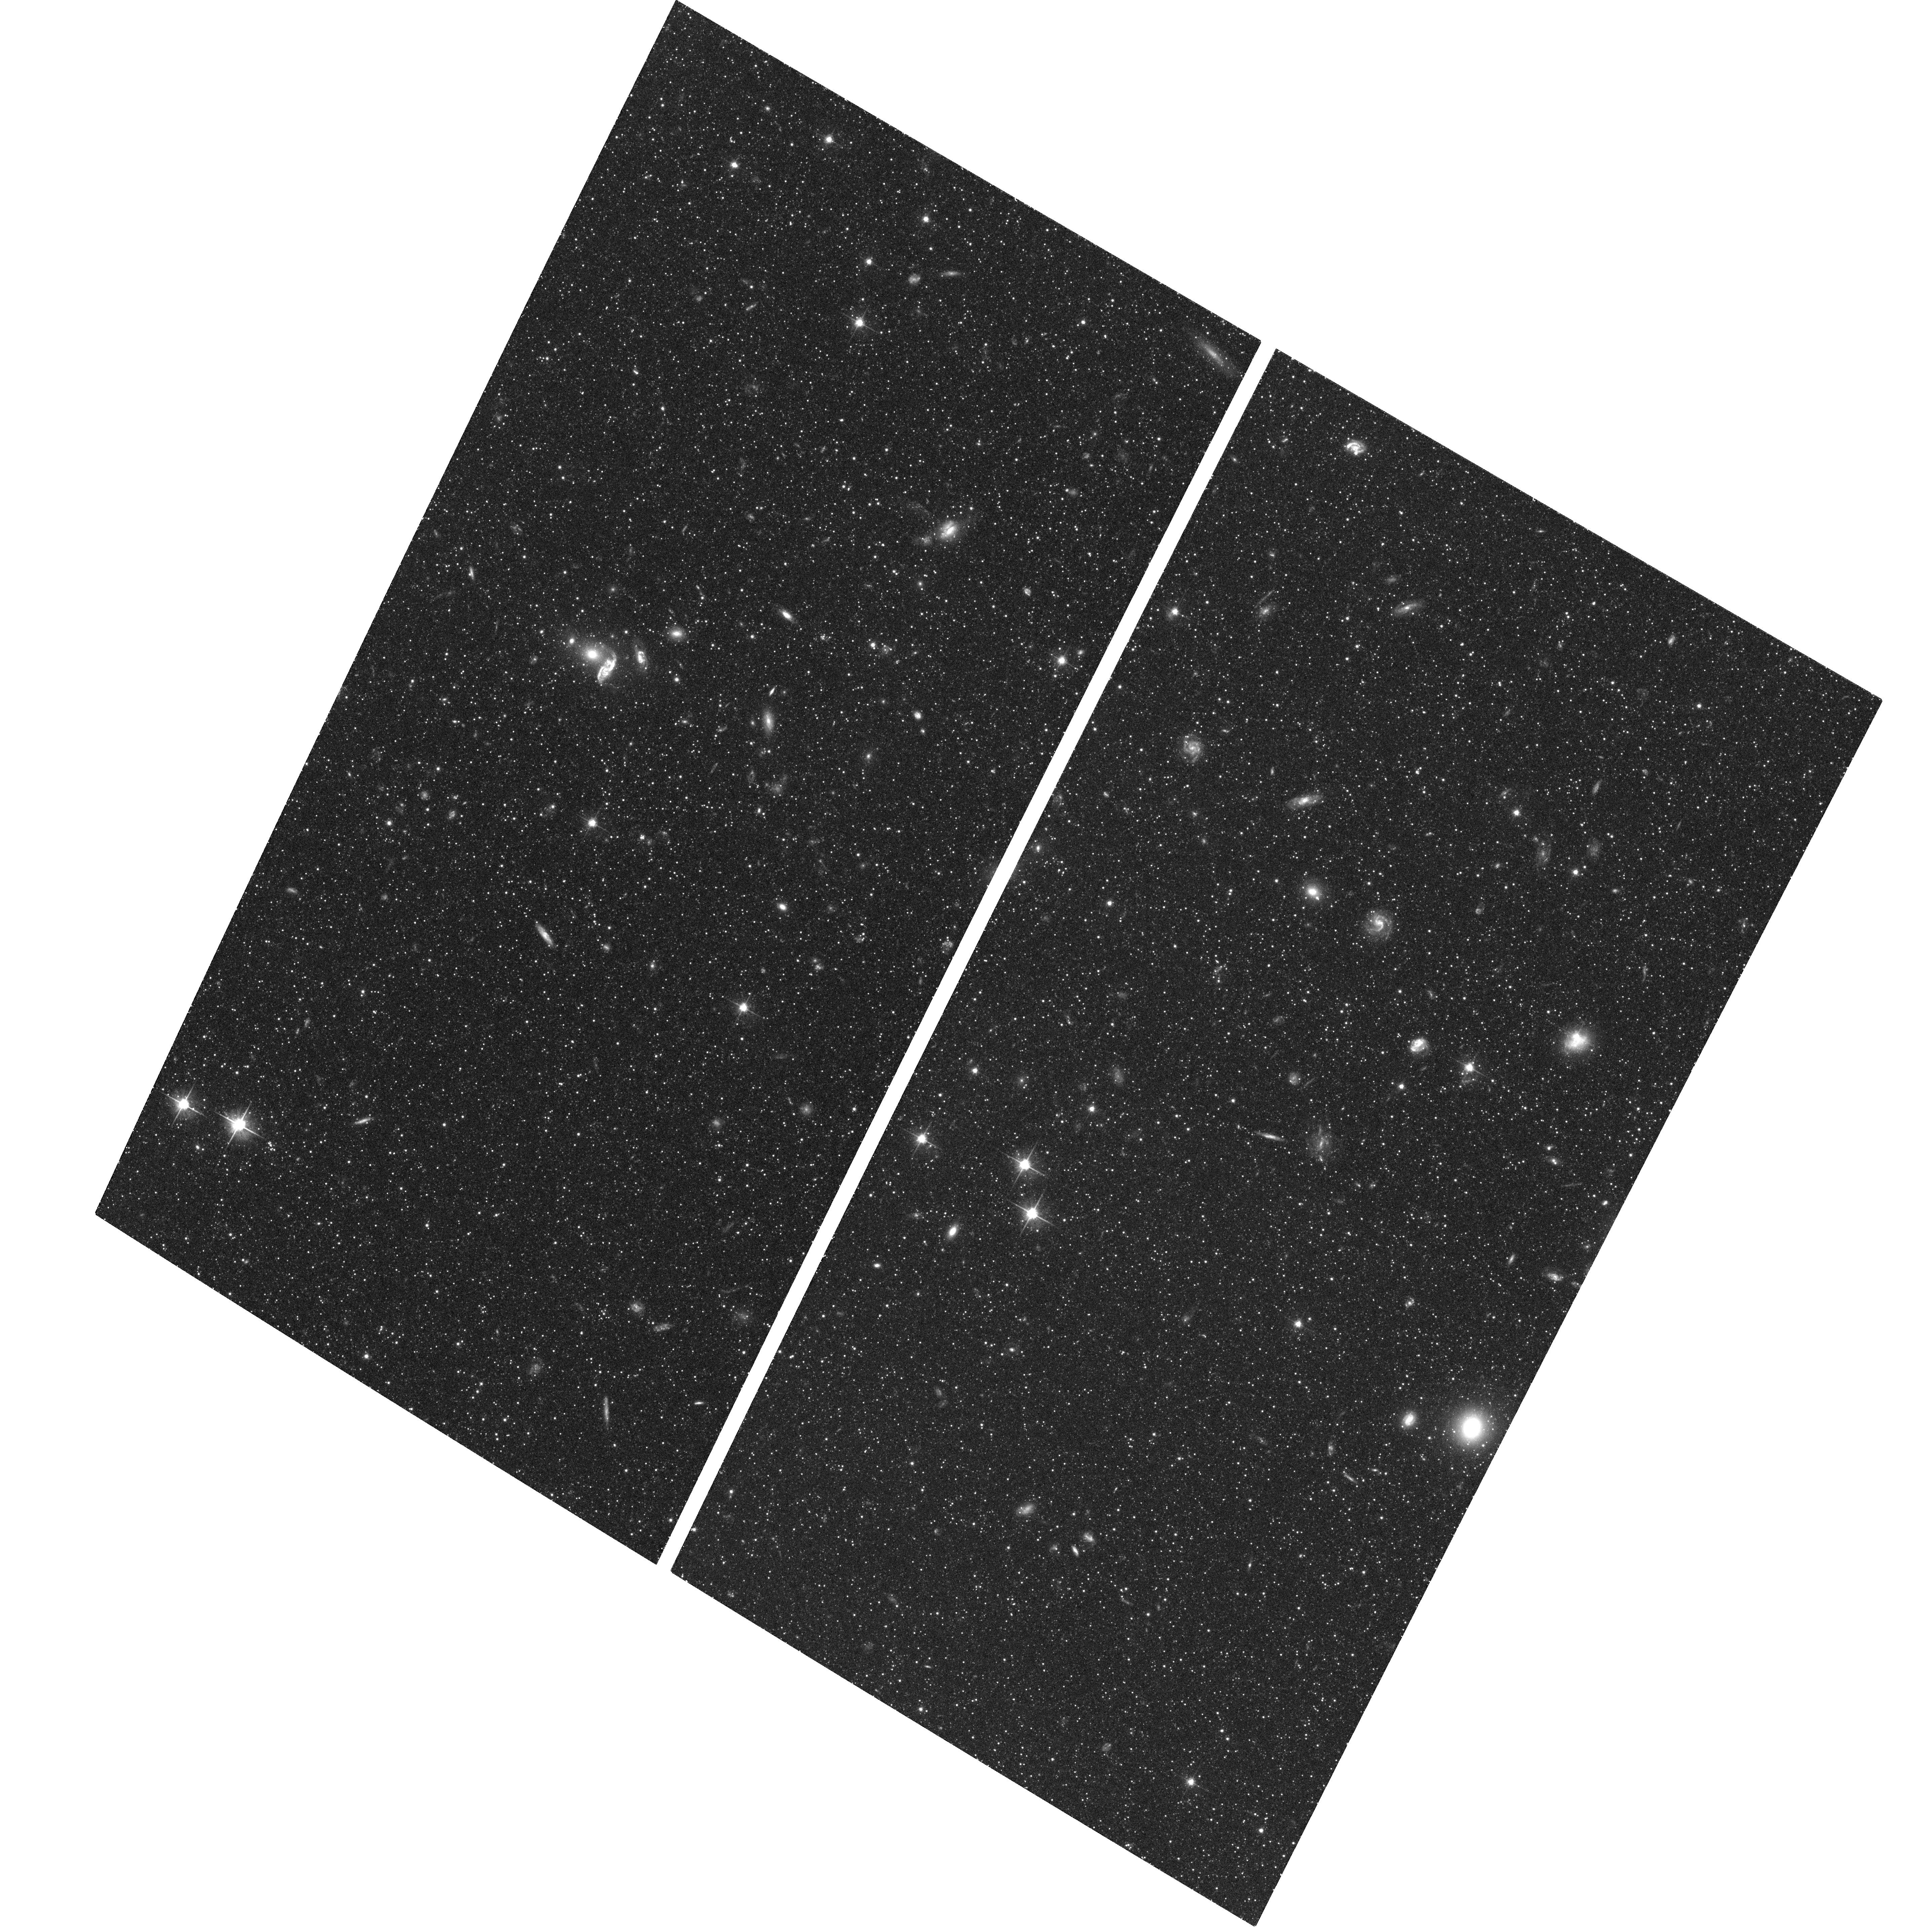
Target: M31-003528+393619
Instrument: ACS/WFC
Filter: F606W
Exposure: 40 min
Observation ID: hst_9458_03_acs_wfc_f606w_j8db03

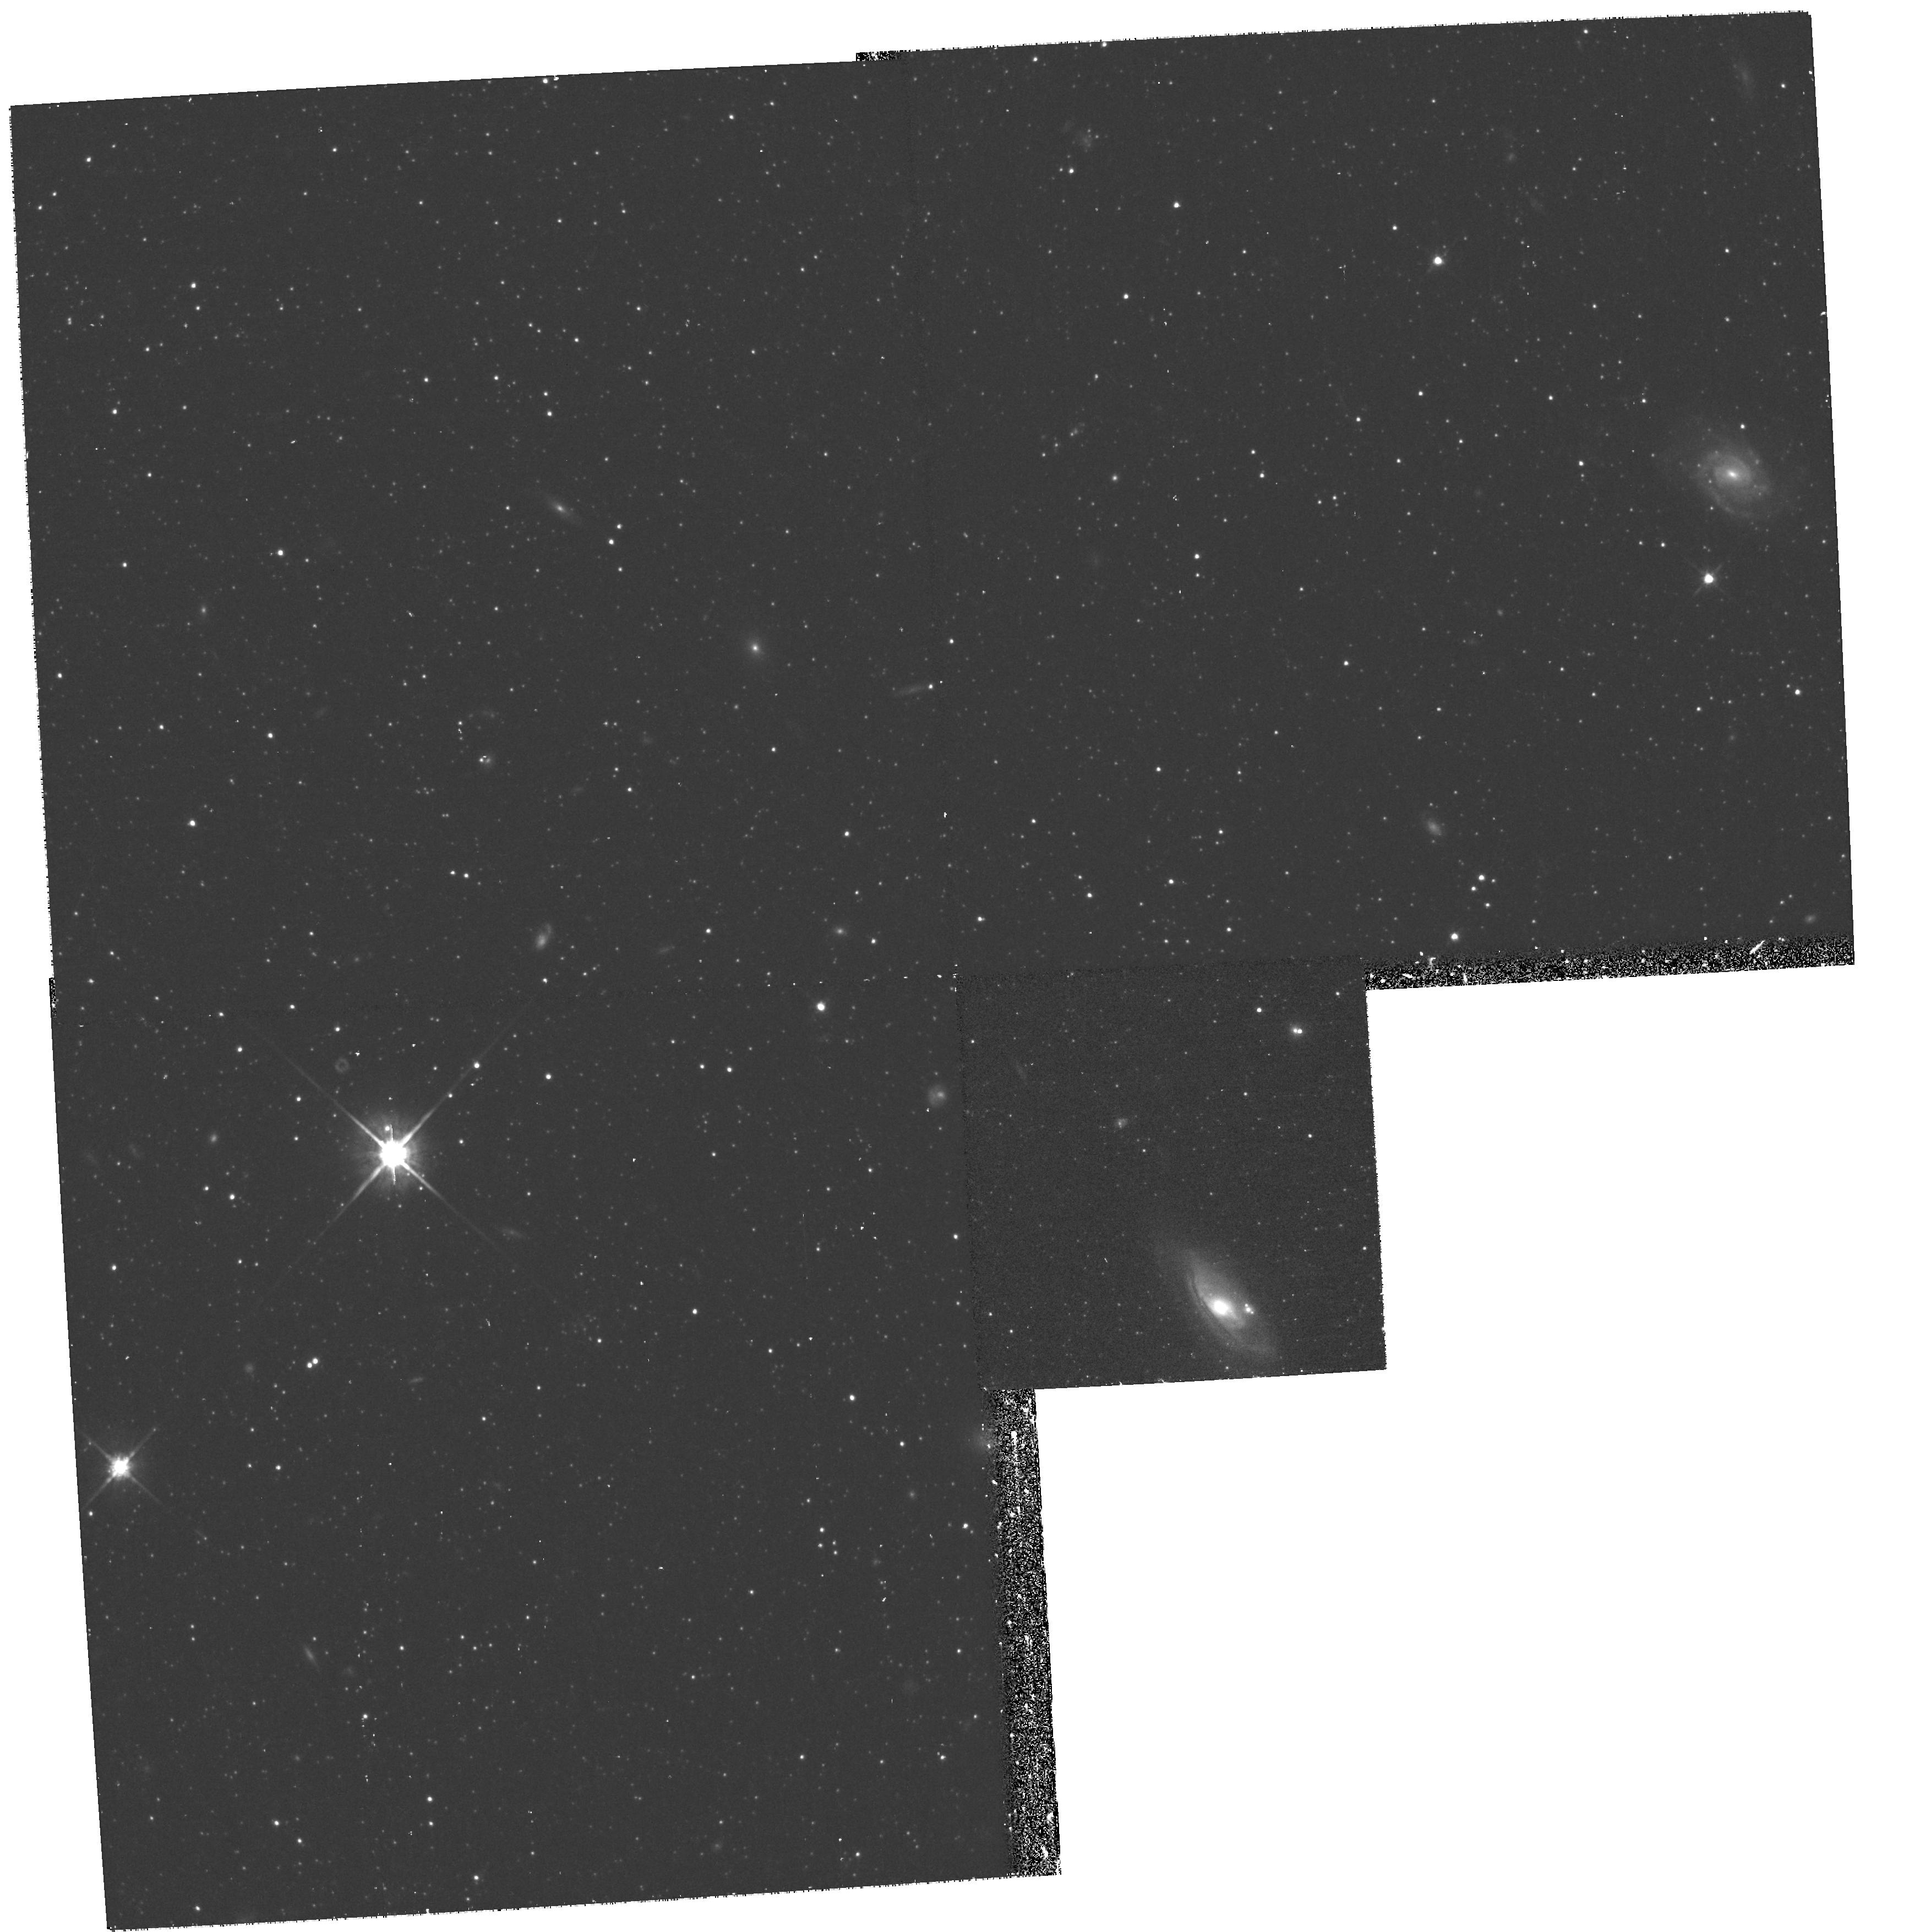
Target: field at RA 9.036°, Dec 39.734°
Instrument: WFPC2/PC
Filter: F814W
Exposure: 35 min
Observation ID: hst_9458_10_wfpc2_pc_f814w_u8db10

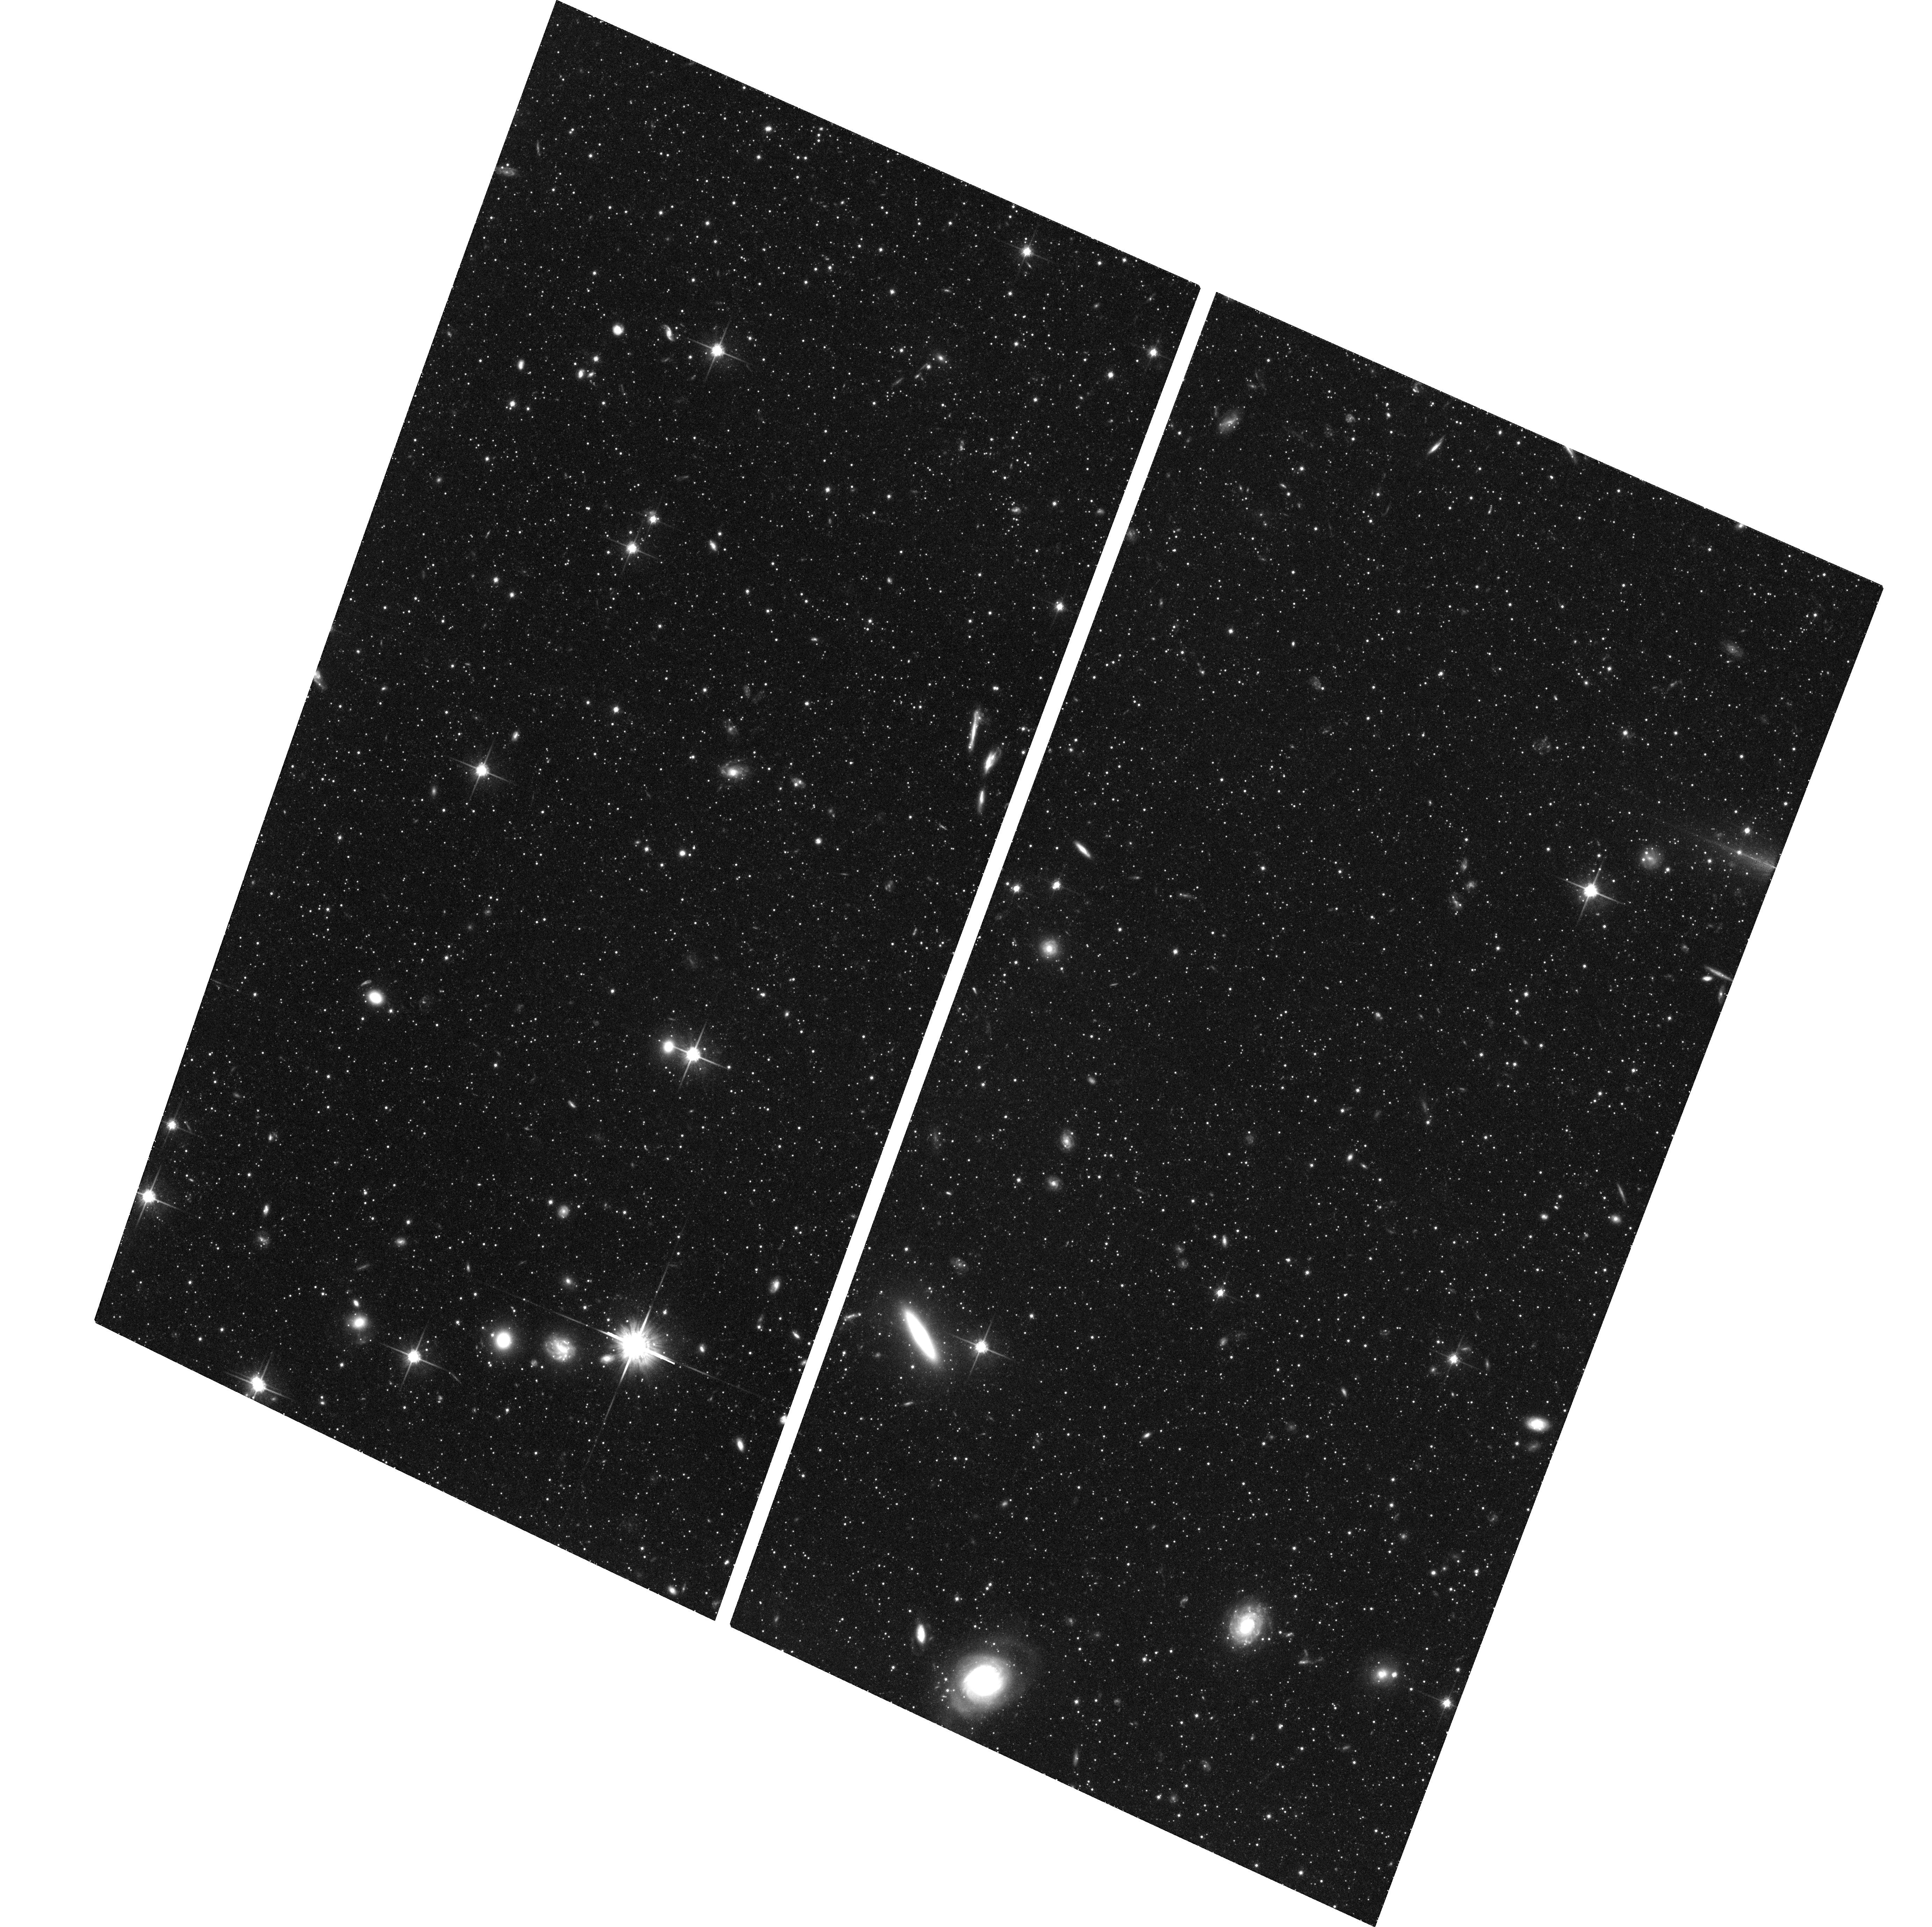
Target: M31-004416+395330
Instrument: ACS/WFC
Filter: F814W
Exposure: 1.4 h
Observation ID: hst_9458_04_acs_wfc_f814w_j8db04

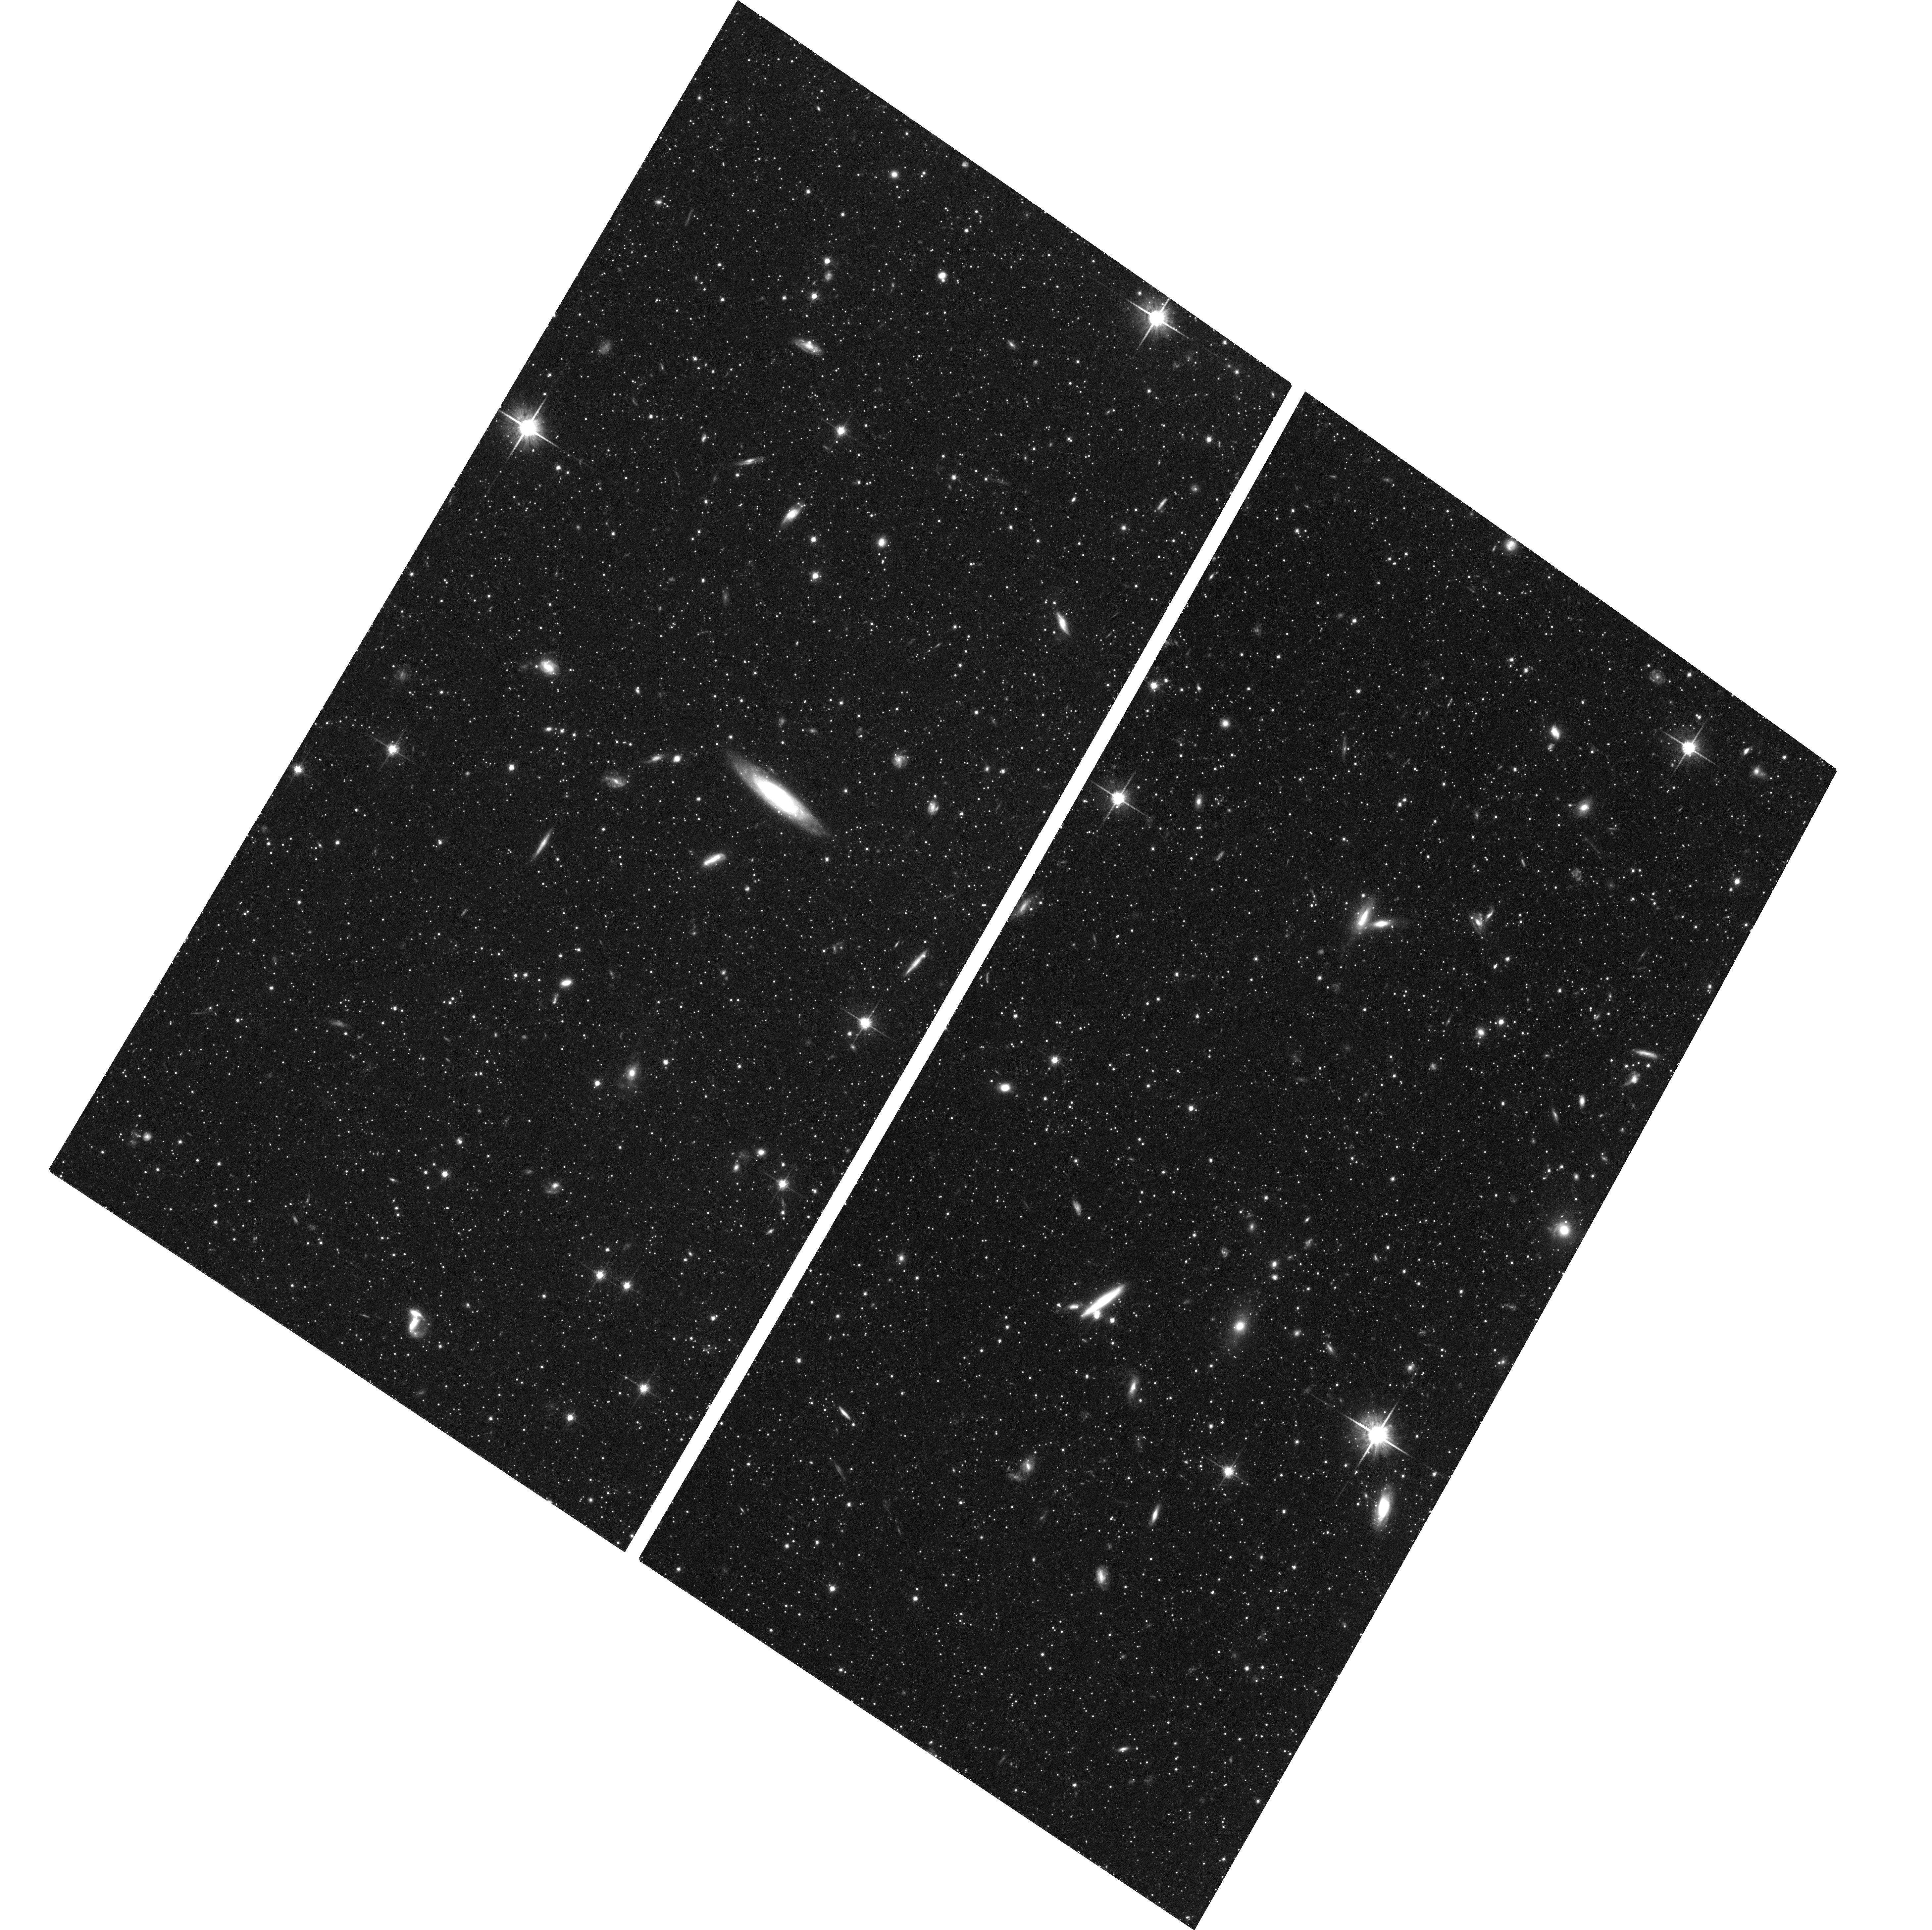
Target: M31-004959+412855
Instrument: ACS/WFC
Filter: F814W
Exposure: 1.5 h
Observation ID: hst_9458_06_acs_wfc_f814w_j8db06

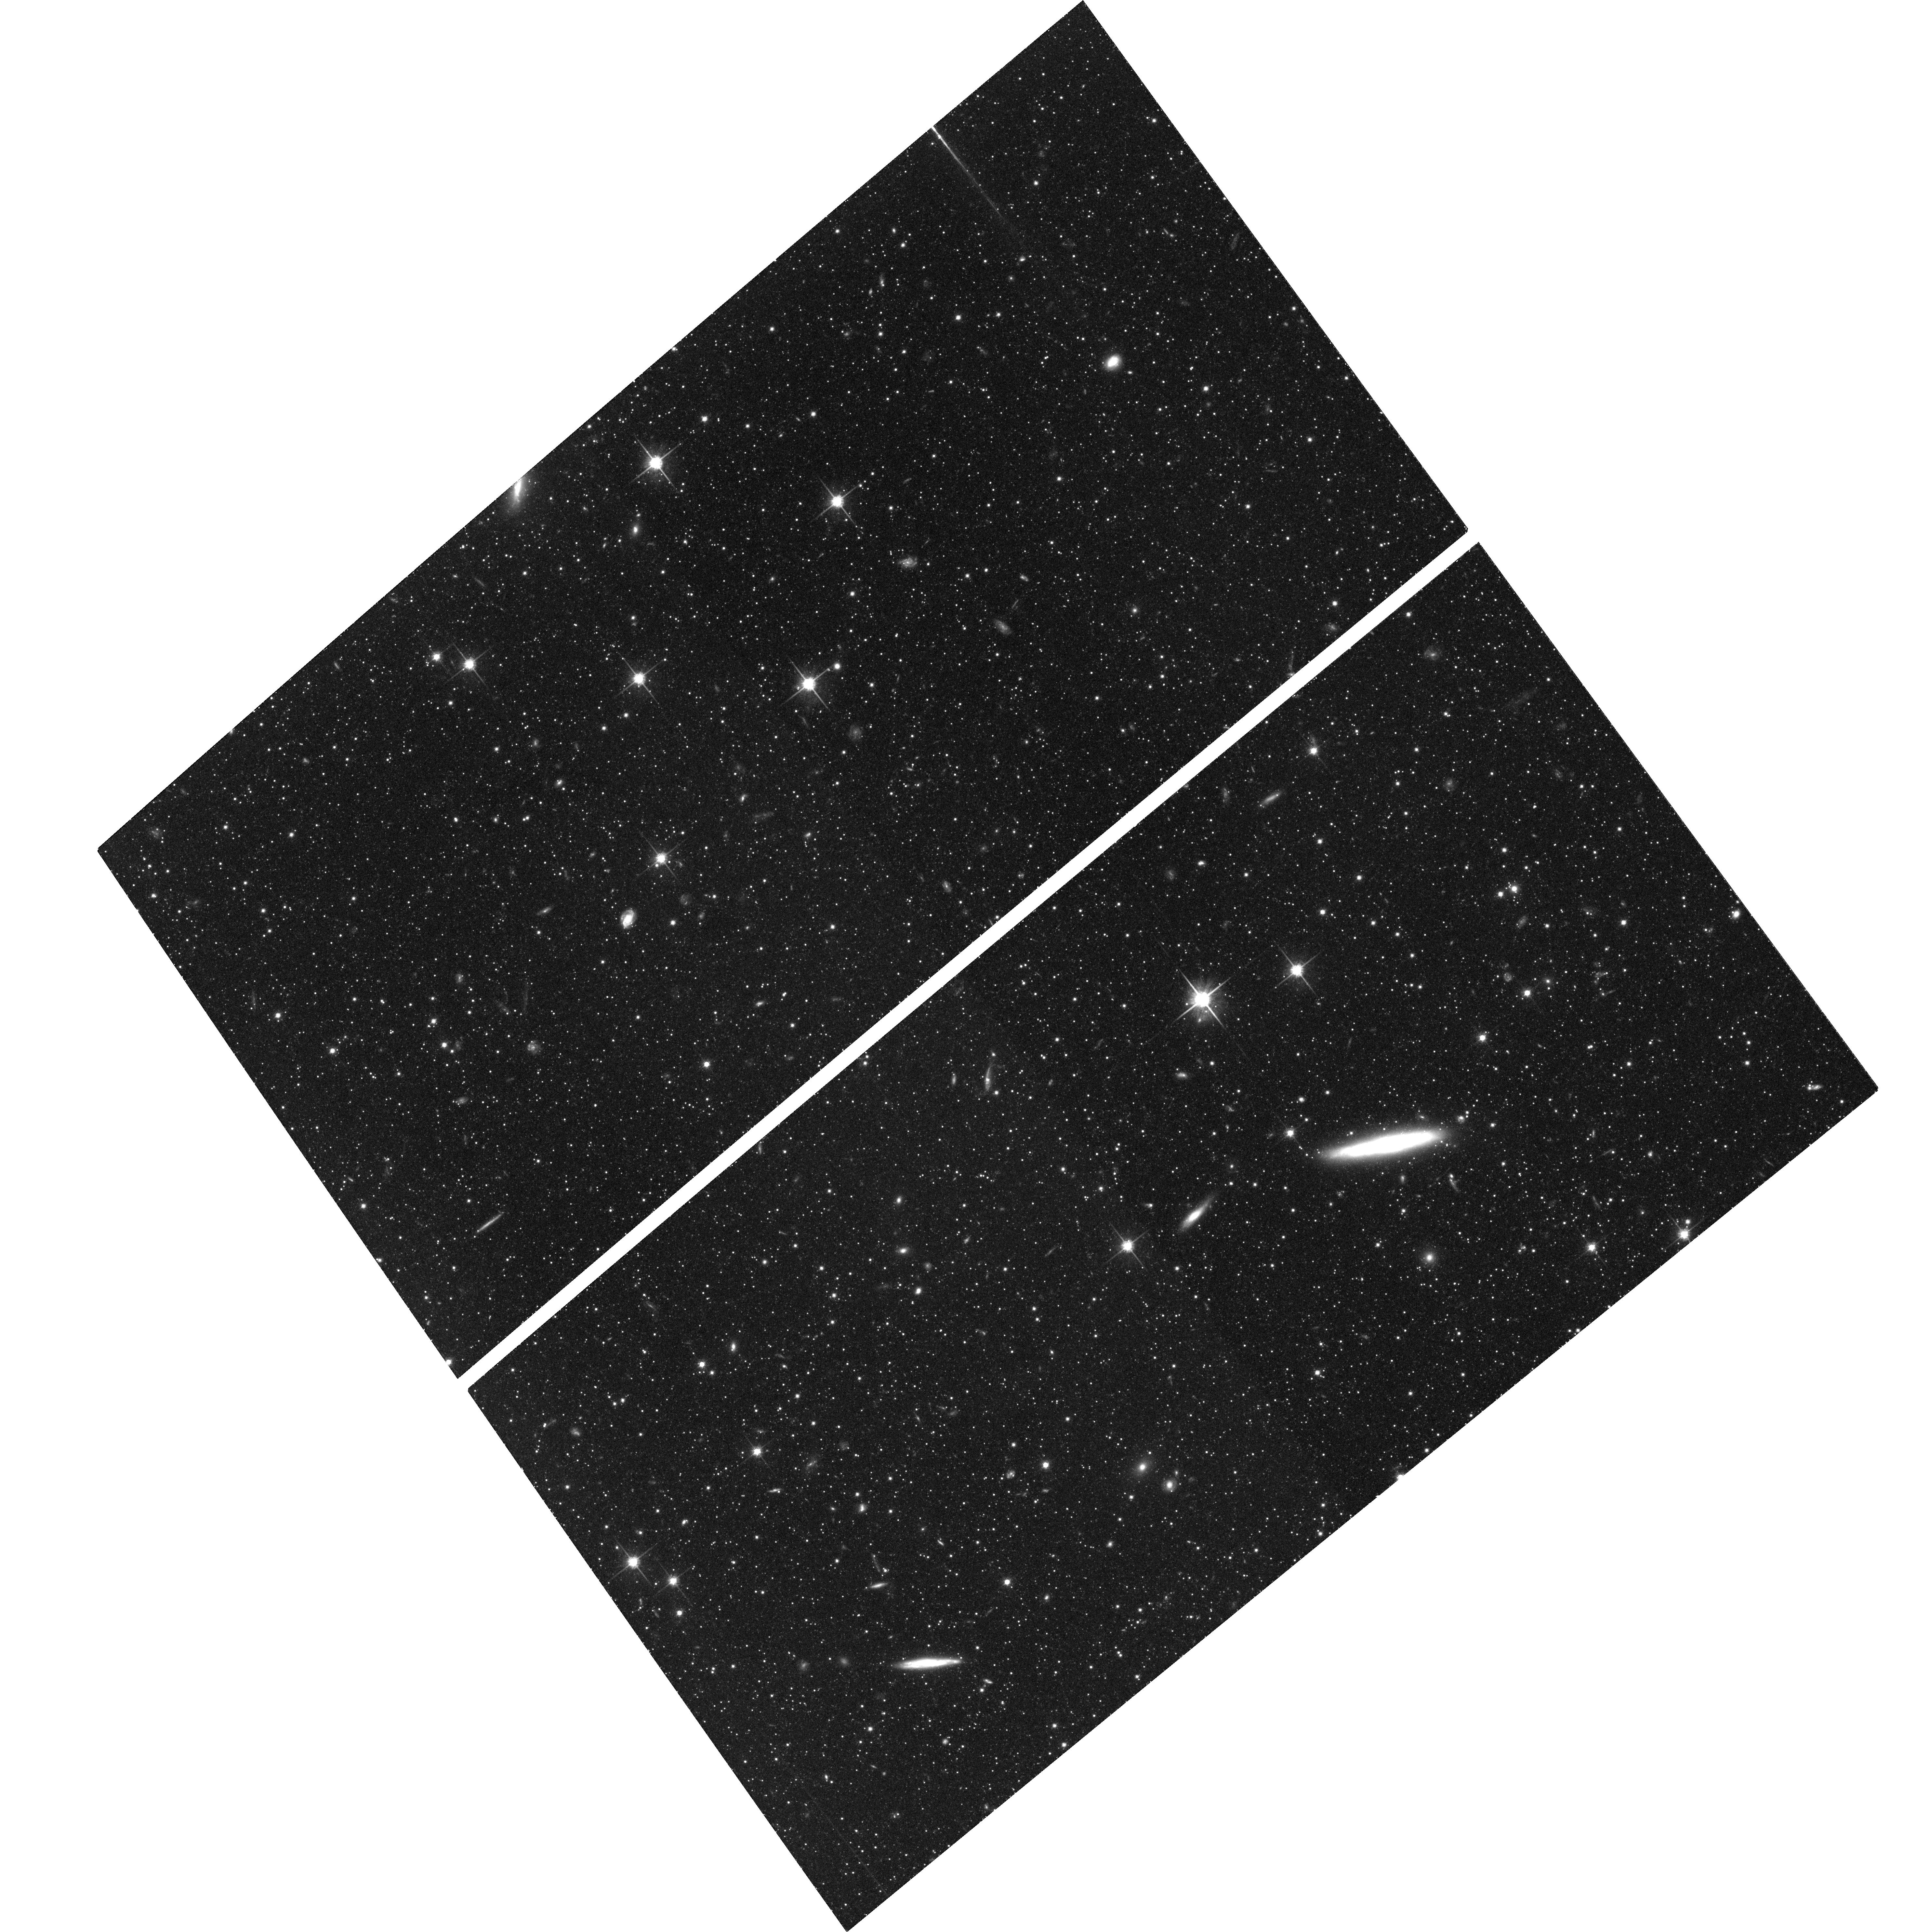
Target: M31-004112+422943
Instrument: ACS/WFC
Filter: F814W
Exposure: 1.5 h
Observation ID: hst_9458_01_acs_wfc_f814w_j8db01

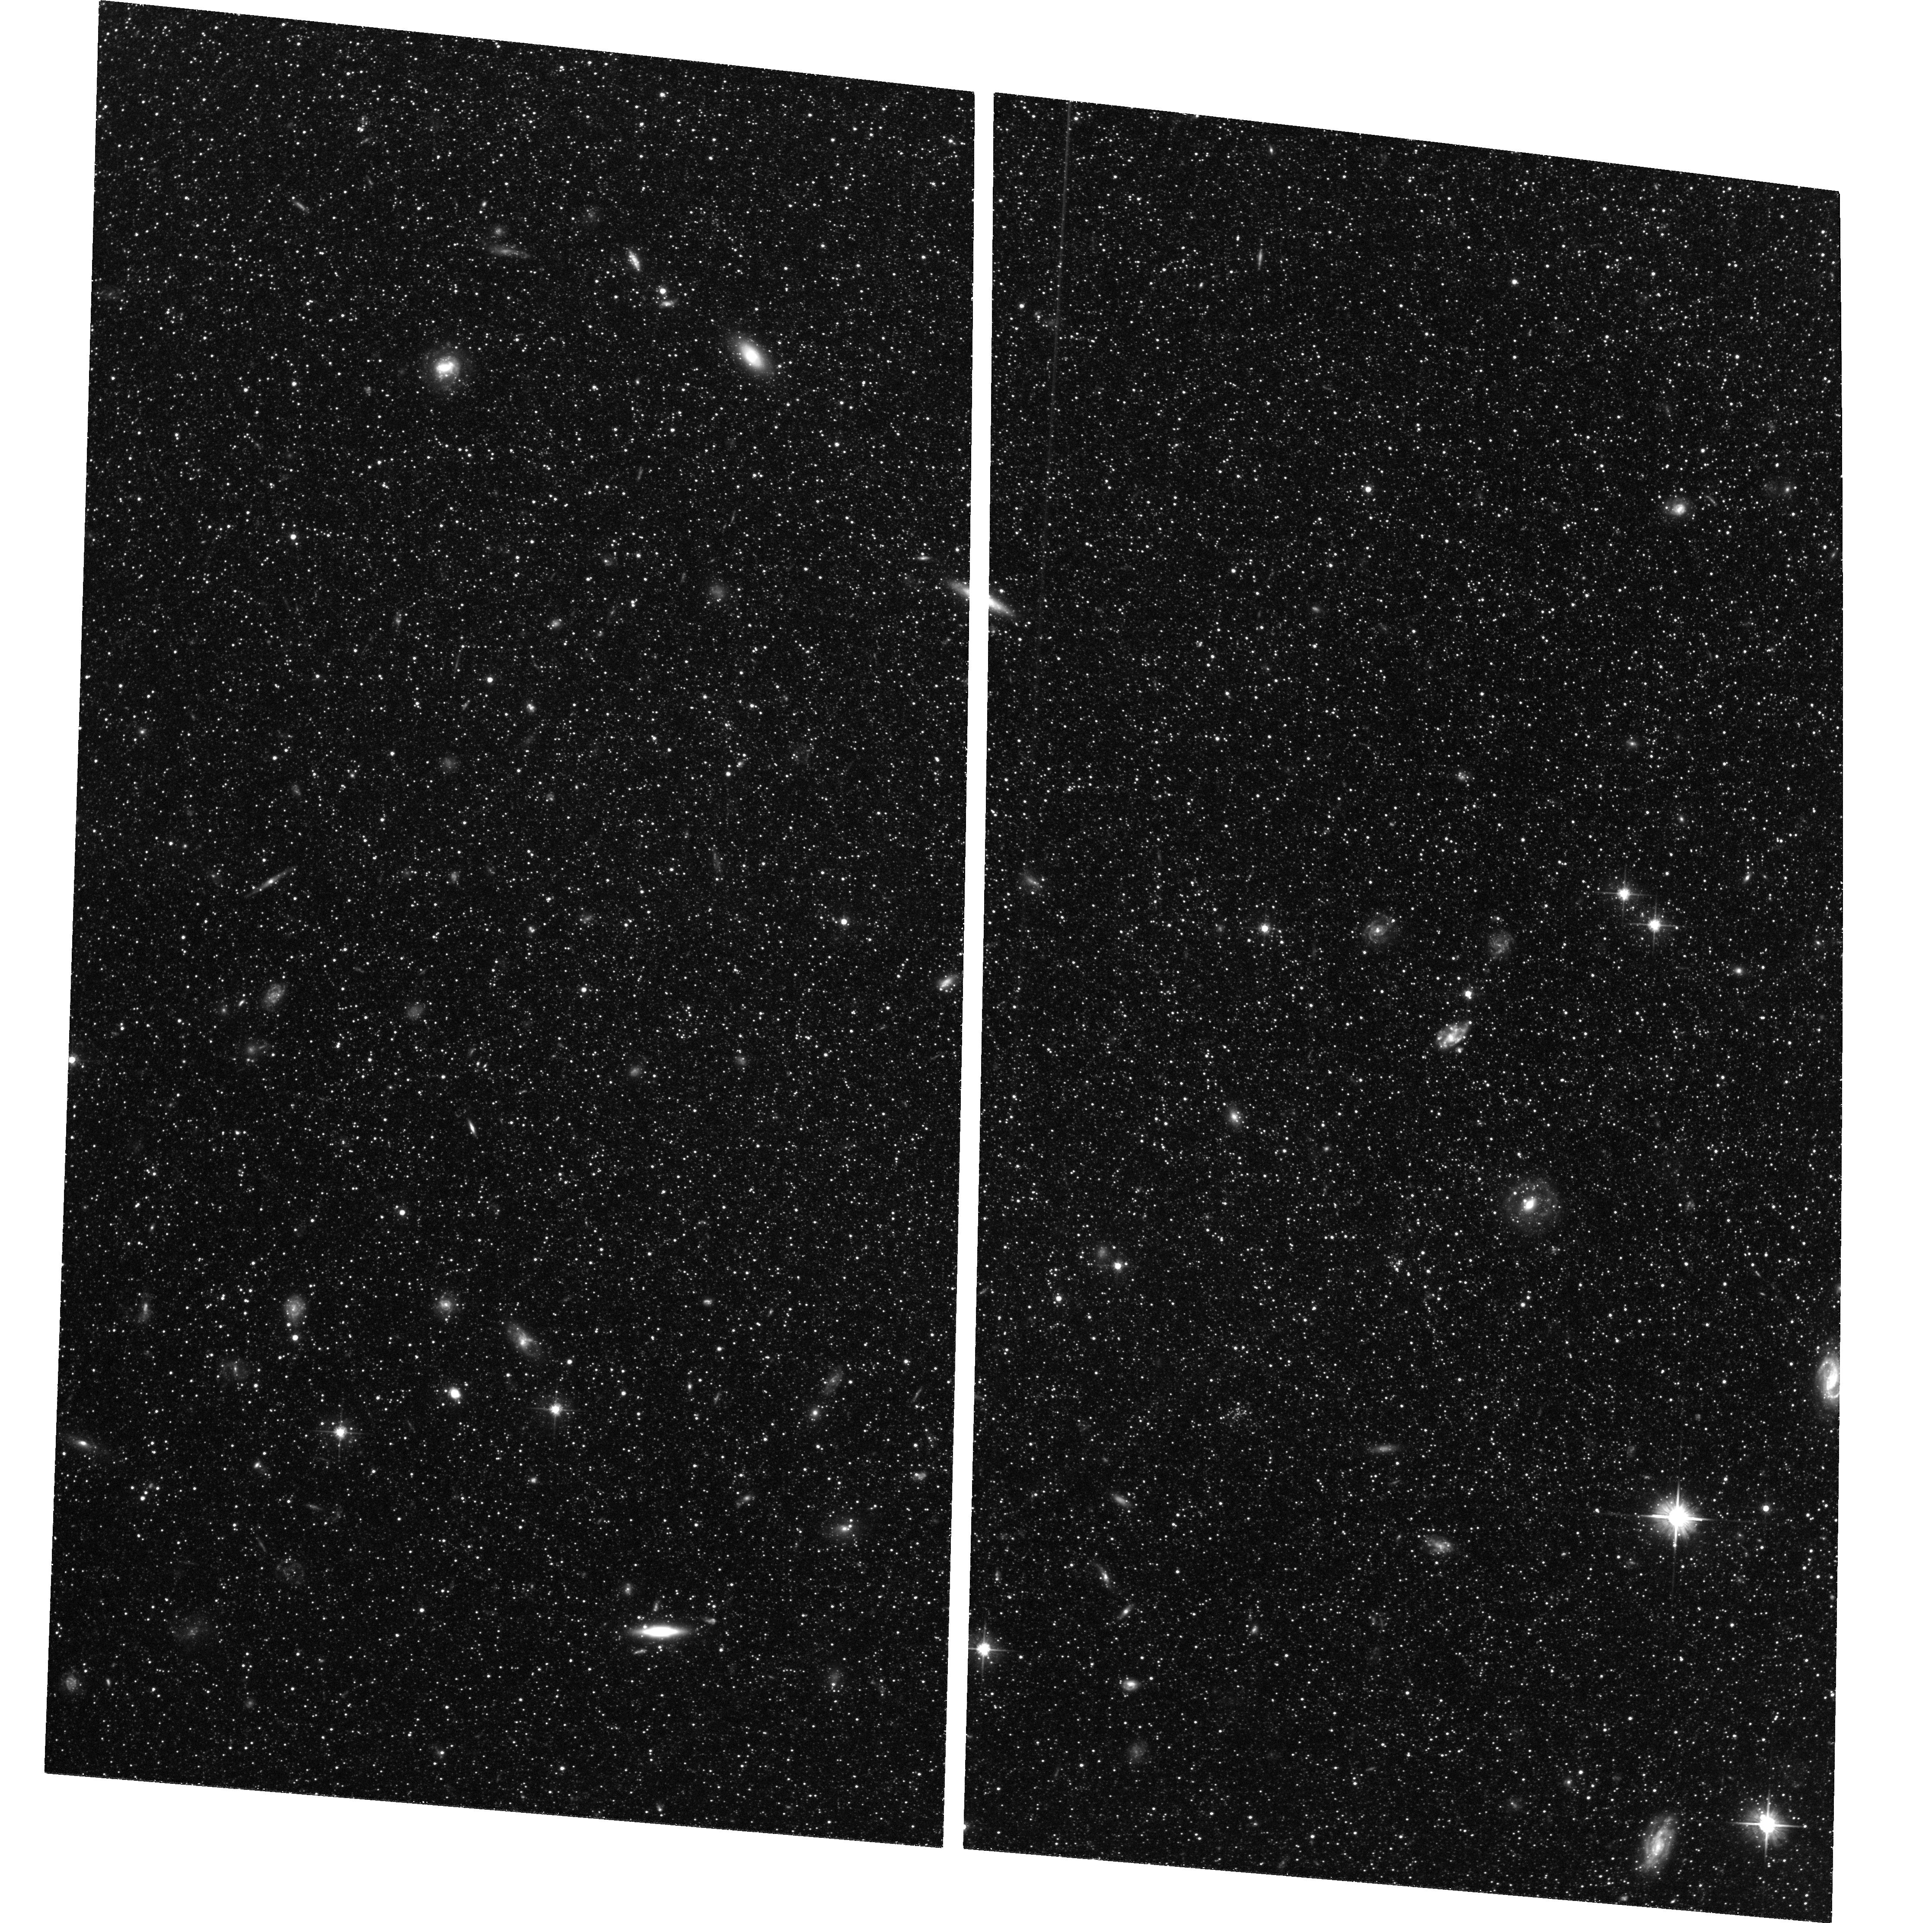
Target: M31-003805+393755
Instrument: ACS/WFC
Filter: F606W
Exposure: 2.9 h
Observation ID: hst_9458_12_acs_wfc_f606w_j8db12

Probing the Formation & Evolution of M31s Outer Disk and Halo (PI: Ferguson, Annette)

The fossil record of galaxy formation and evolution is imprinted on the spatial distribution, ages and metallicities of galactic stellar populations. The observations proposed here build significantly upon our extensive ground-based and archival WFPC2 programs and aim to constrain the formation and evolution of our nearest large neighbour, M31. We propose deep imaging of 8 fields in the outer disk and halo, several of which have been identified from our panoramic ground-based CCD survey (covering ~ 26 square degrees) to possess significant stellar density and/or potential metallicity variations. Deep colour-magnitude diagrams reaching ~2-3 magnitudes below the horizontal branch will be constructed, allowing detailed characterization of the luminous evolved stellar populations via the red giant metallicity distribution, the luminous asymptotic giant branch, the horizontal branch morphology and the red clump, as well as the detection of a main-sequence that may be present from any younger component. Our primary goals are to: (i) quantify the stellar population variations associated with M31 halo substructure, including the newly- discovered giant stellar stream, and (ii) derive stringent constraints on the age and metallicity of stars in the far outer disk. These observations will directly address two key predictions of cold dark matter hierarchical galaxy formation models.